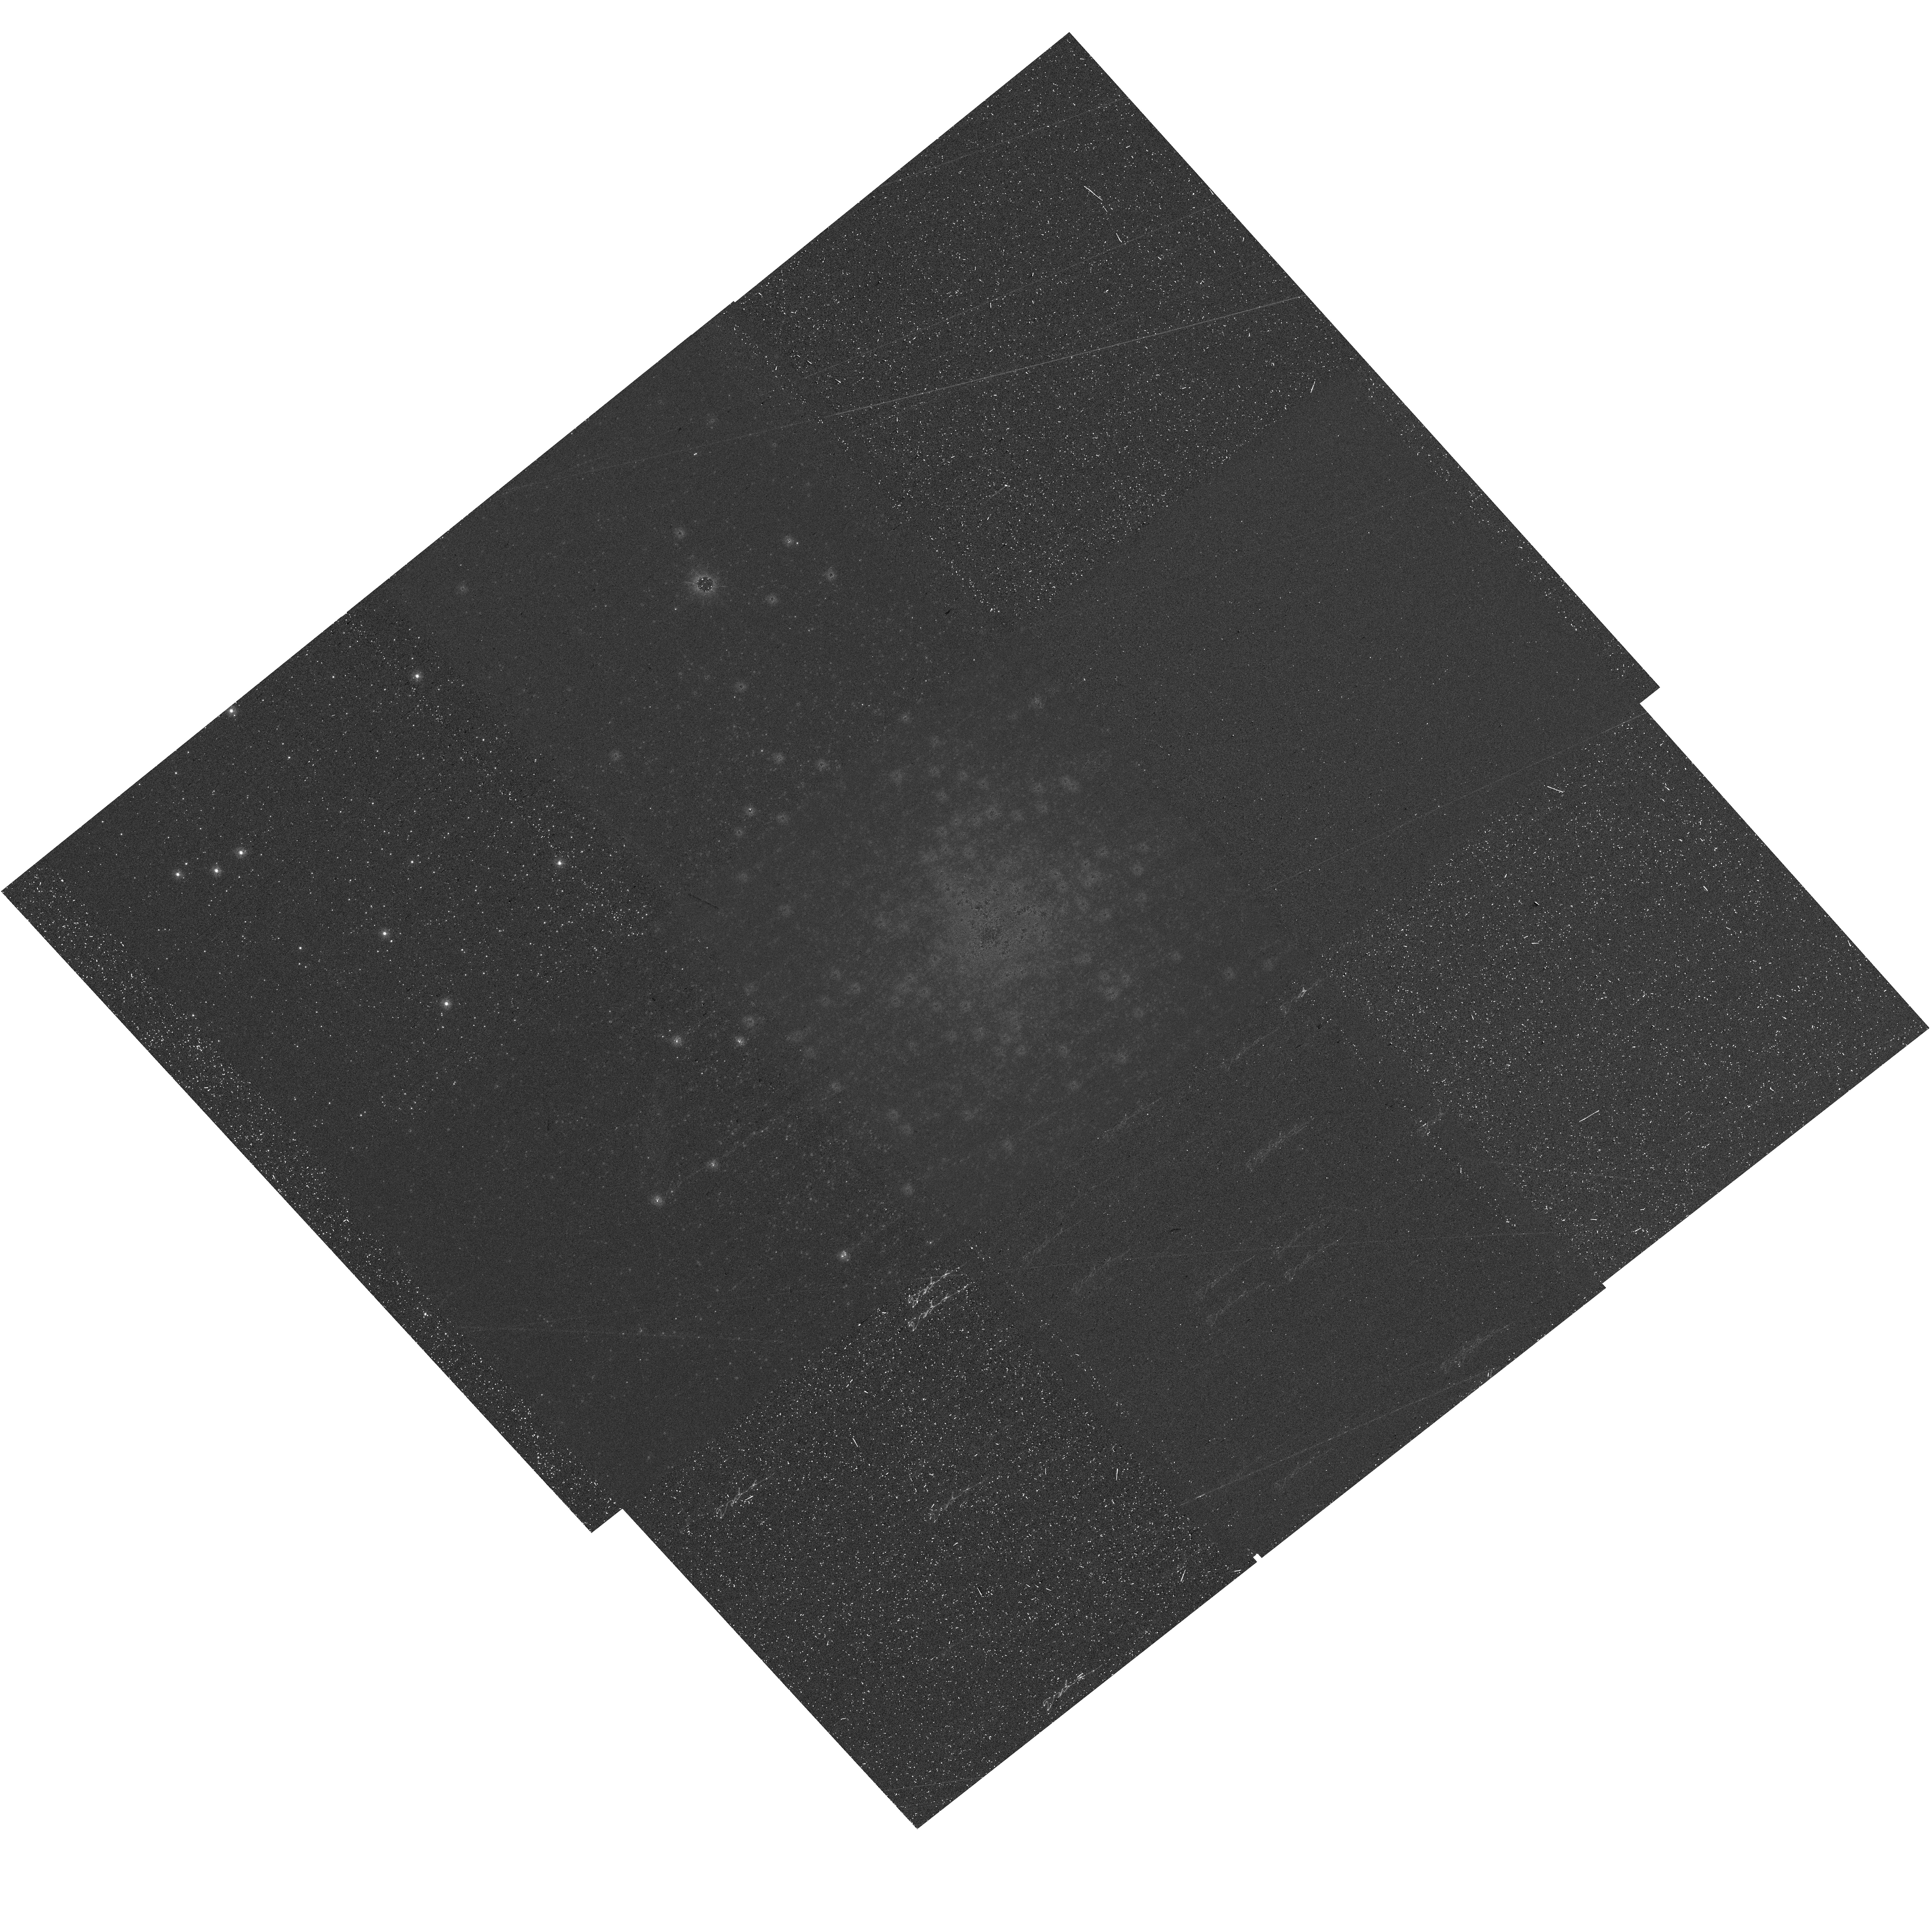
Target: M-70. Instrument: WFC3/UVIS. Filter: F275W. Exposure: 32 min. Observation ID: hst_17615_01_wfc3_uvis_f275w_ifbz01

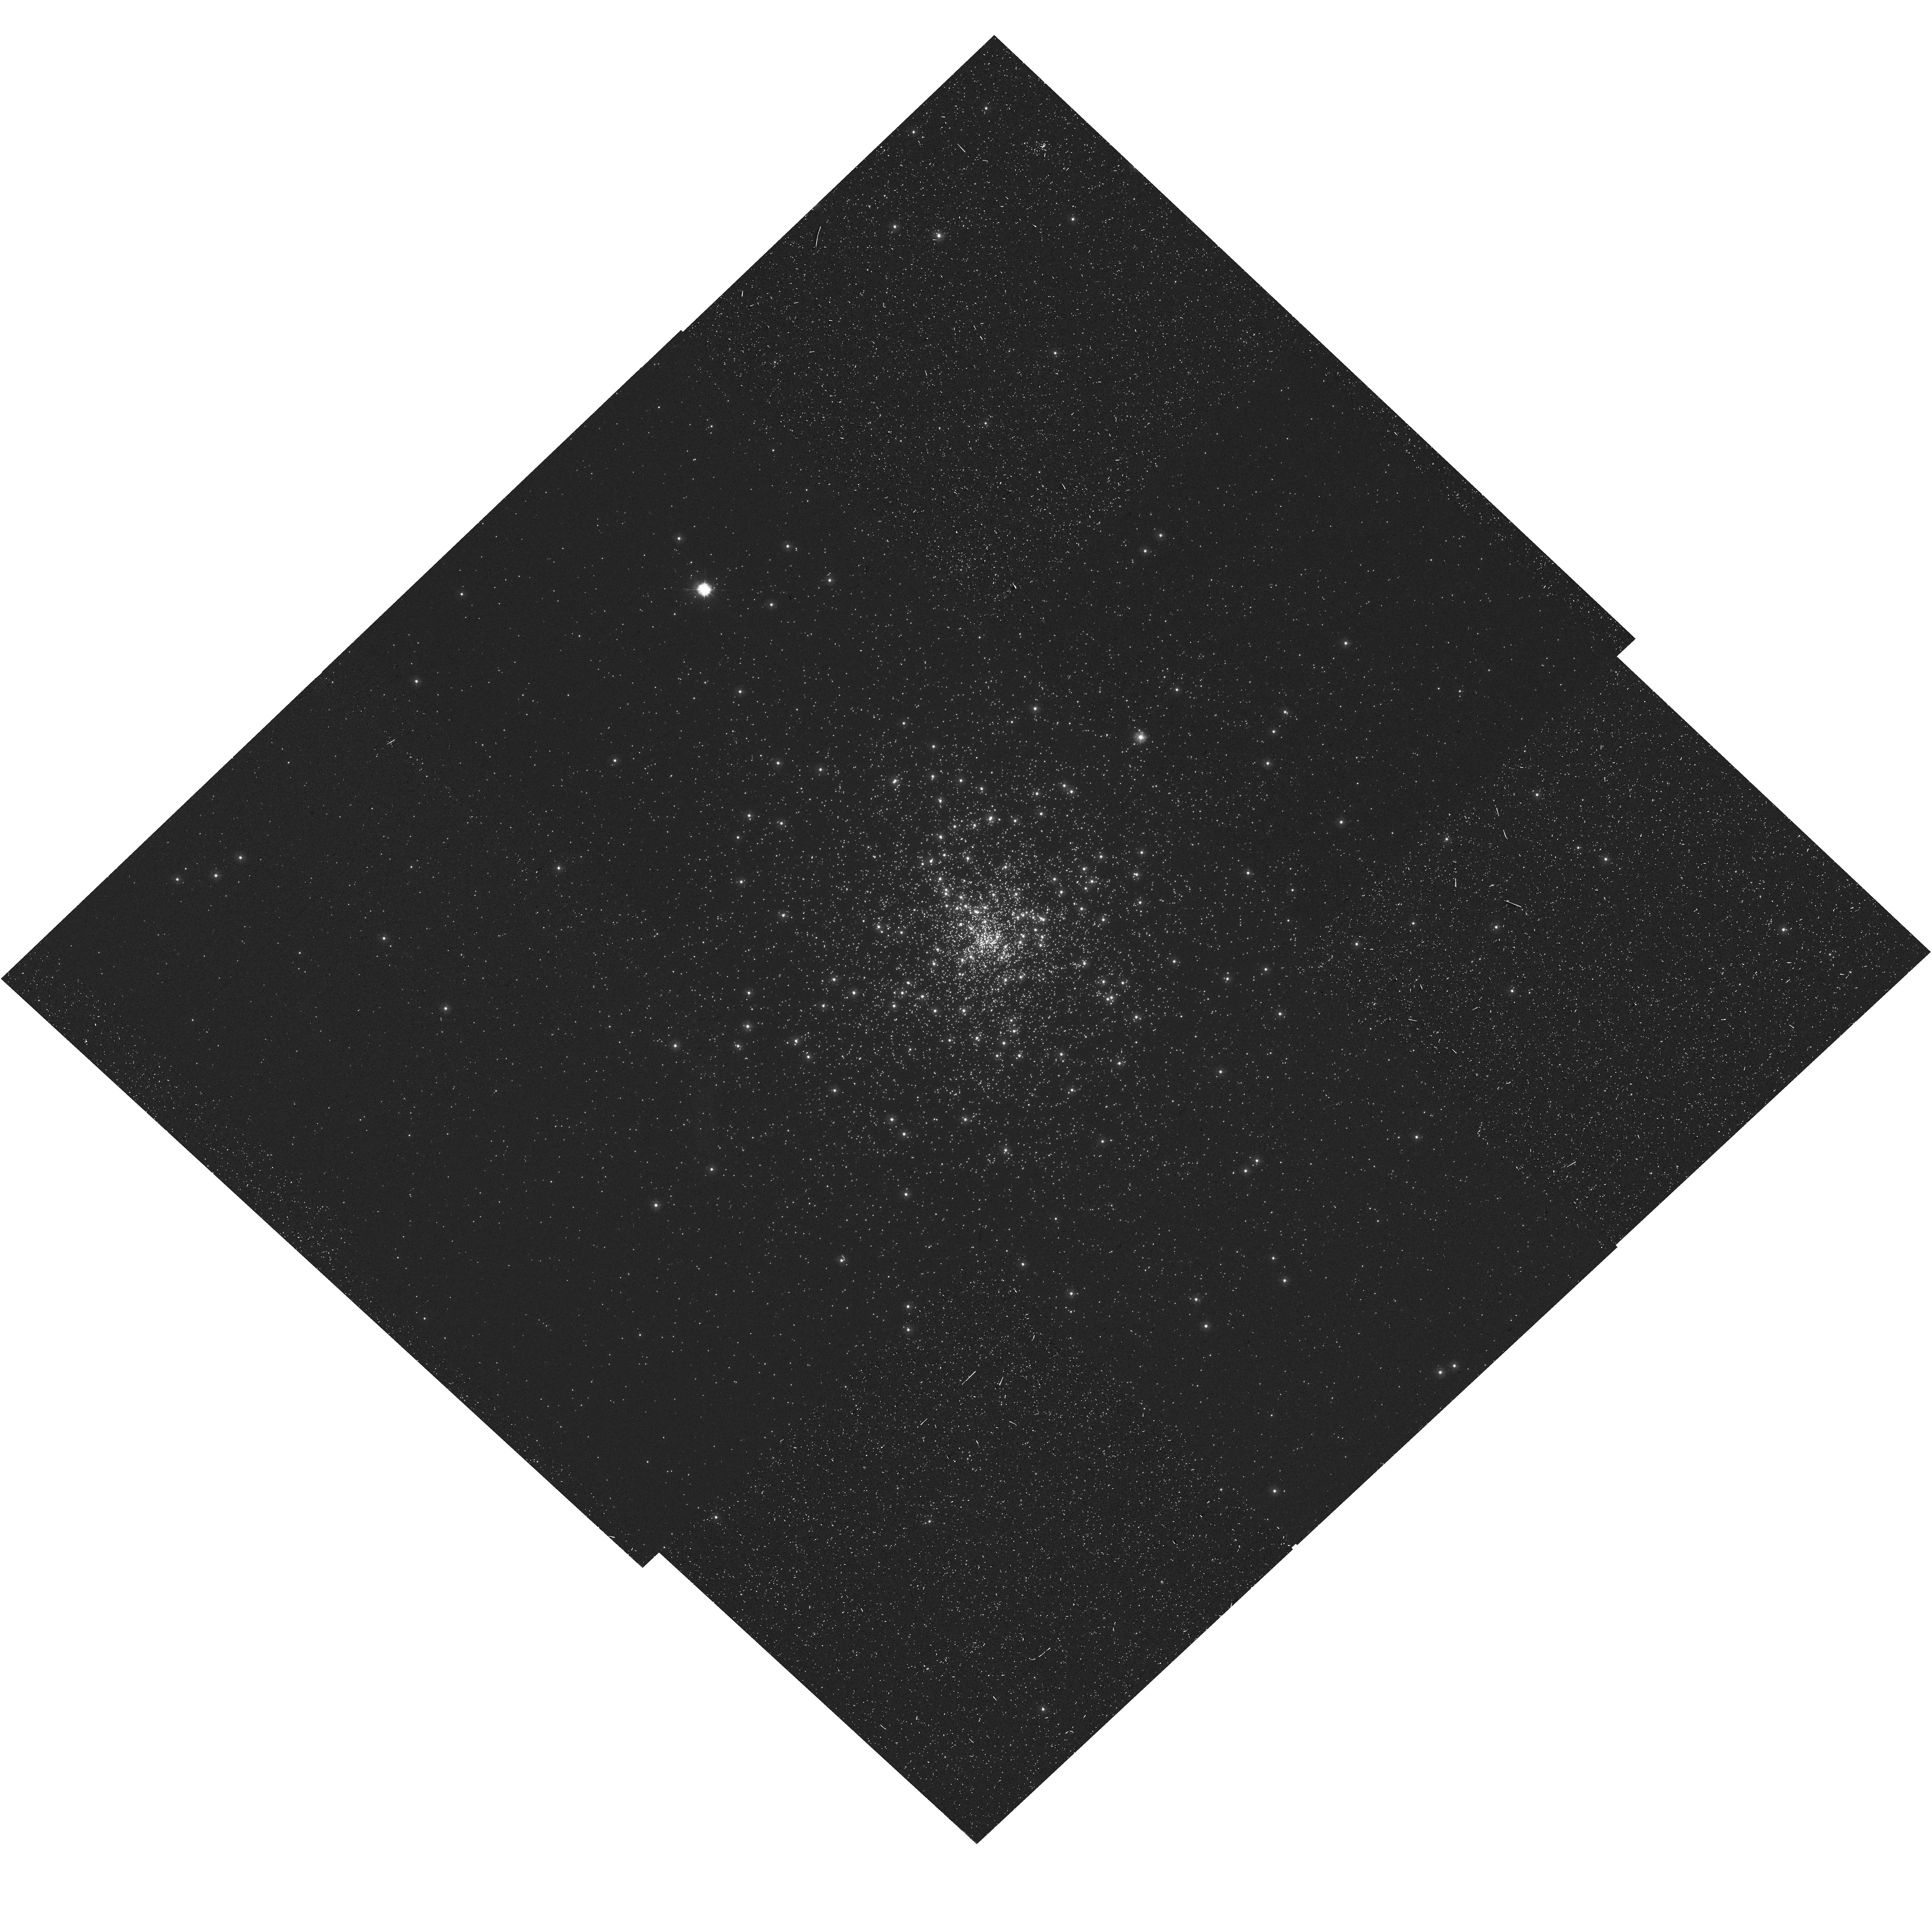
Target: M-70. Instrument: WFC3/UVIS. Filter: F275W. Exposure: 32 min. Observation ID: hst_17615_02_wfc3_uvis_f275w_ifbz02

SBC Geometric Distortion Re-calibration (PI: Avila, Roberto)

This program is designed to derive and implement time-dependent distortion solutions for the Solar Blind Channel imaging modes. Archival images of NGC6681 taken with WFC3/UVIS, together with new observations, will be used to create an 11-year baseline to measure the internal proper motions of the stars within the cluster, eliminating the largest source of error in using the old catalogs.